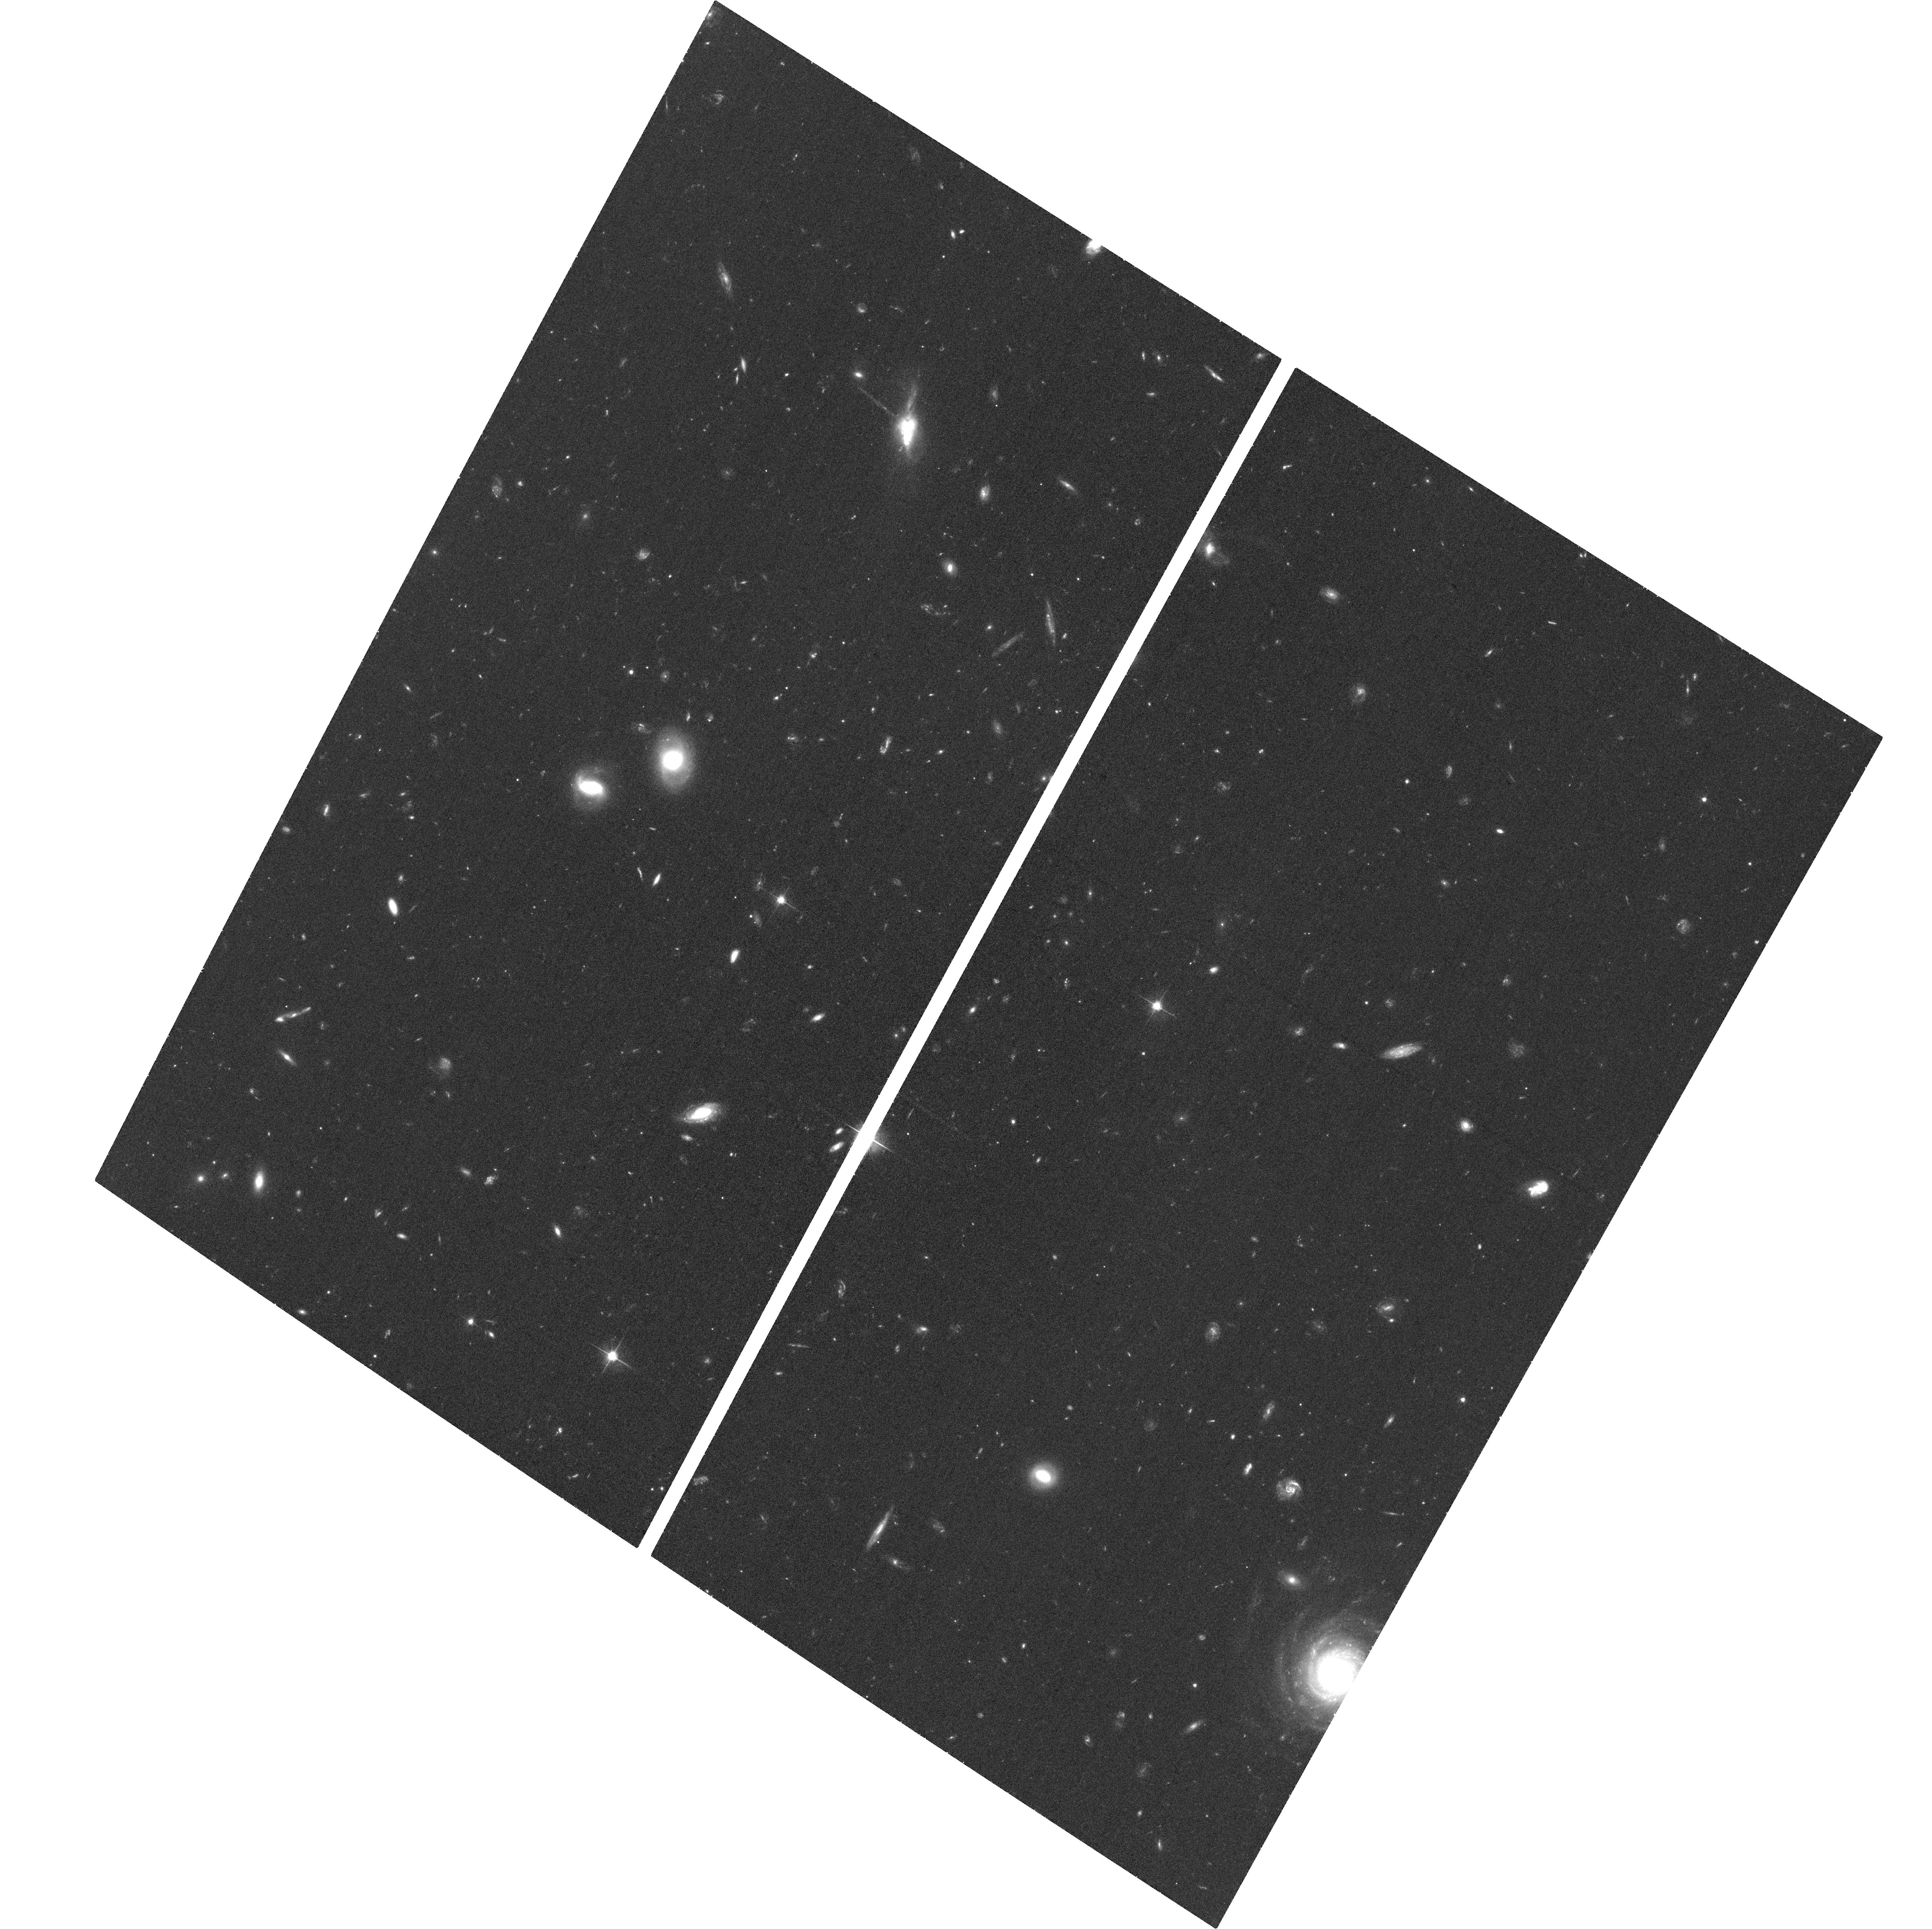
Target: J0132-0931
Instrument: ACS/WFC
Filter: F606W
Exposure: 37 min
Observation ID: hst_12555_01_acs_wfc_f606w_jbsz01

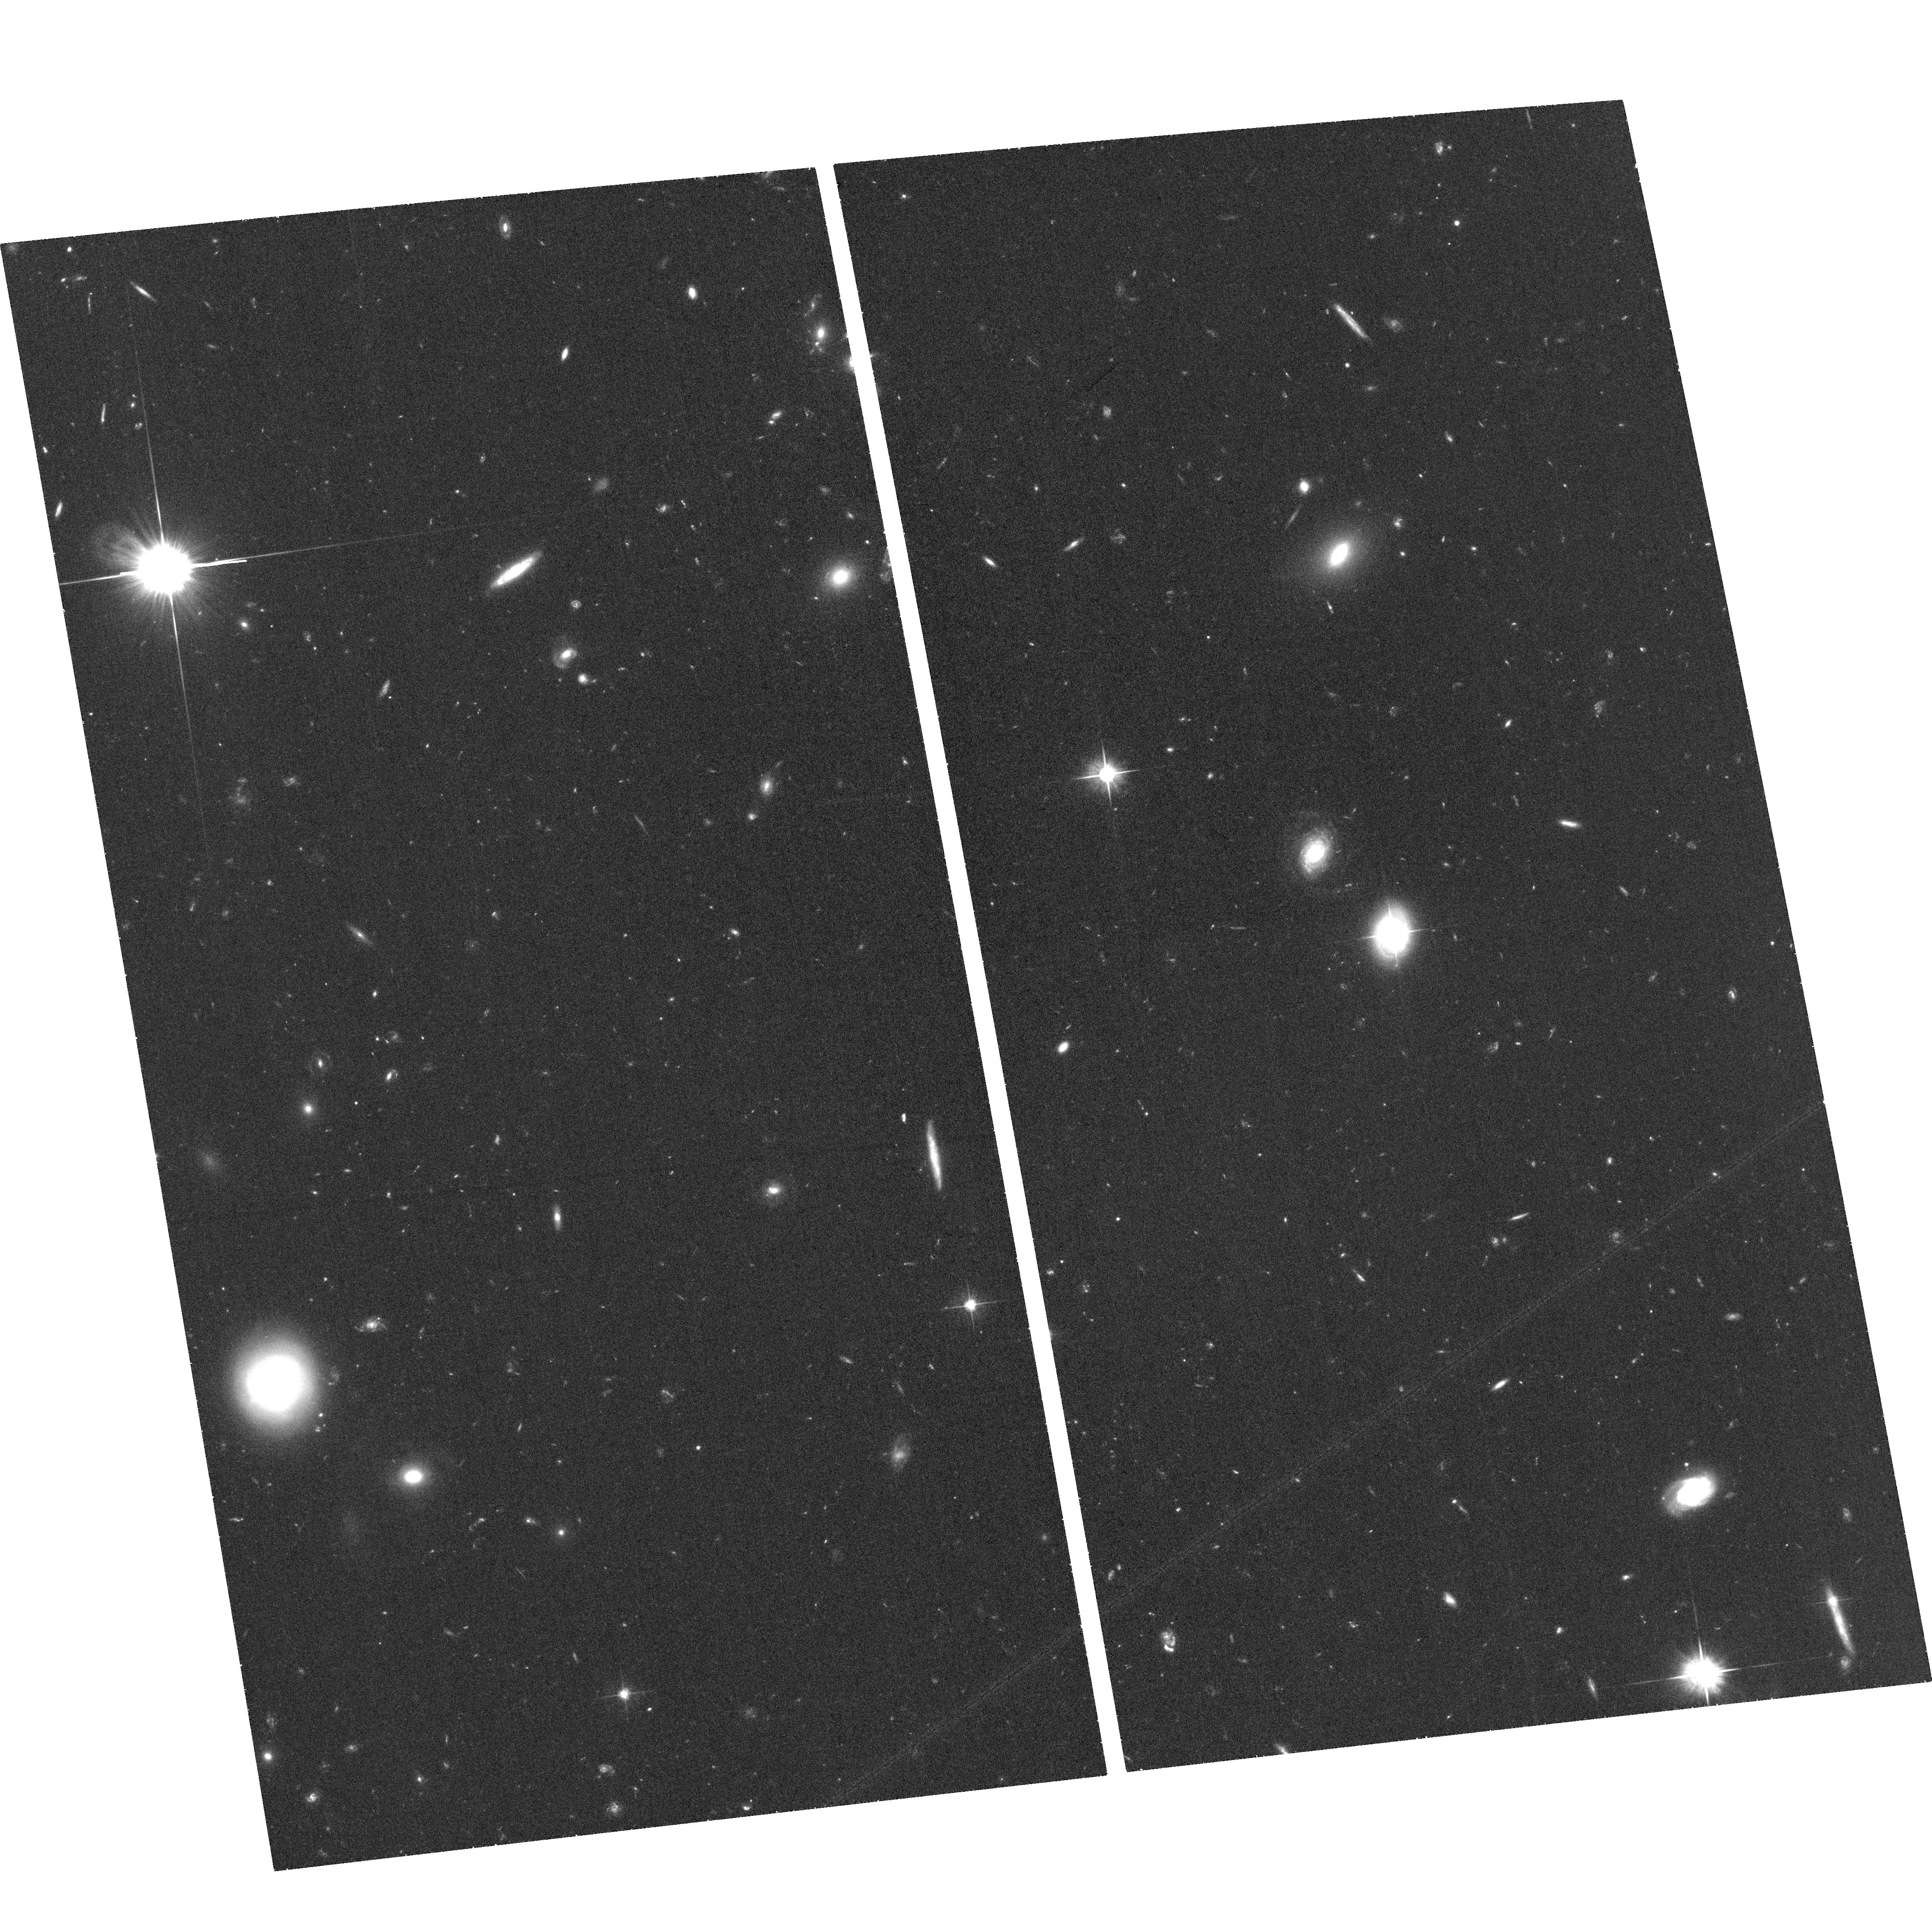
Target: J1211+3657
Instrument: ACS/WFC
Filter: F606W
Exposure: 38 min
Observation ID: hst_12555_05_acs_wfc_f606w_jbsz05

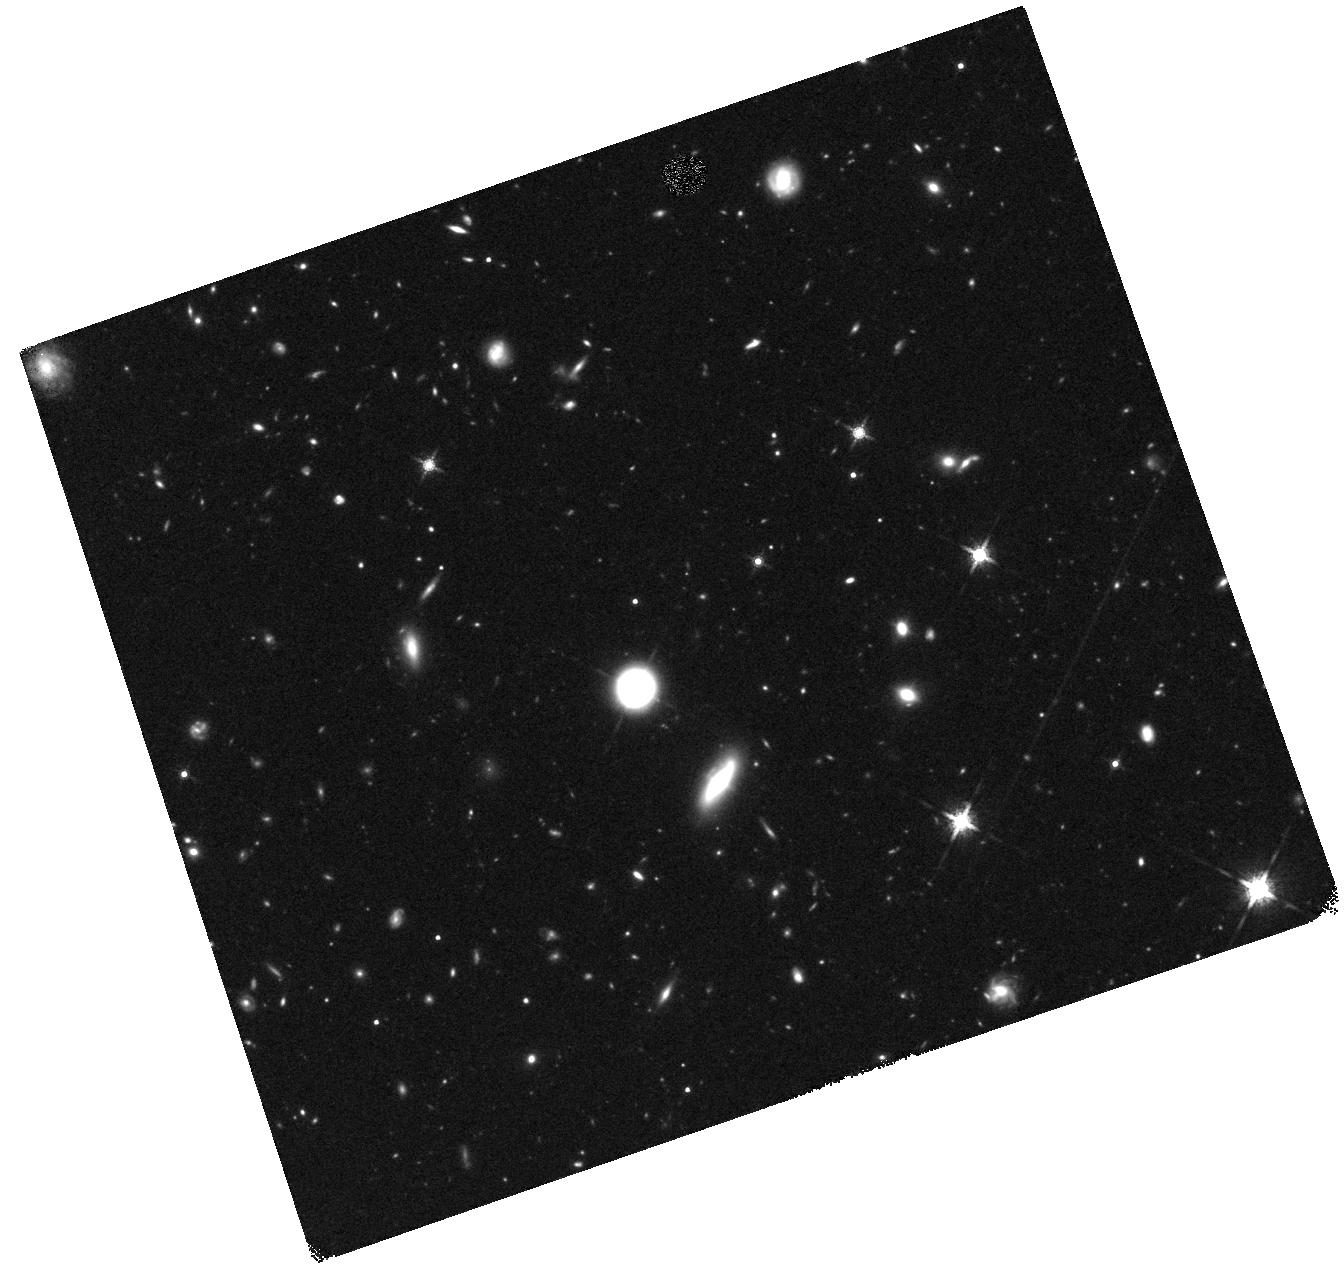
Target: J1605+5322
Instrument: WFC3/IR
Filter: F160W
Exposure: 47 min
Observation ID: hst_12555_a7_wfc3_ir_f160w_ibsza7

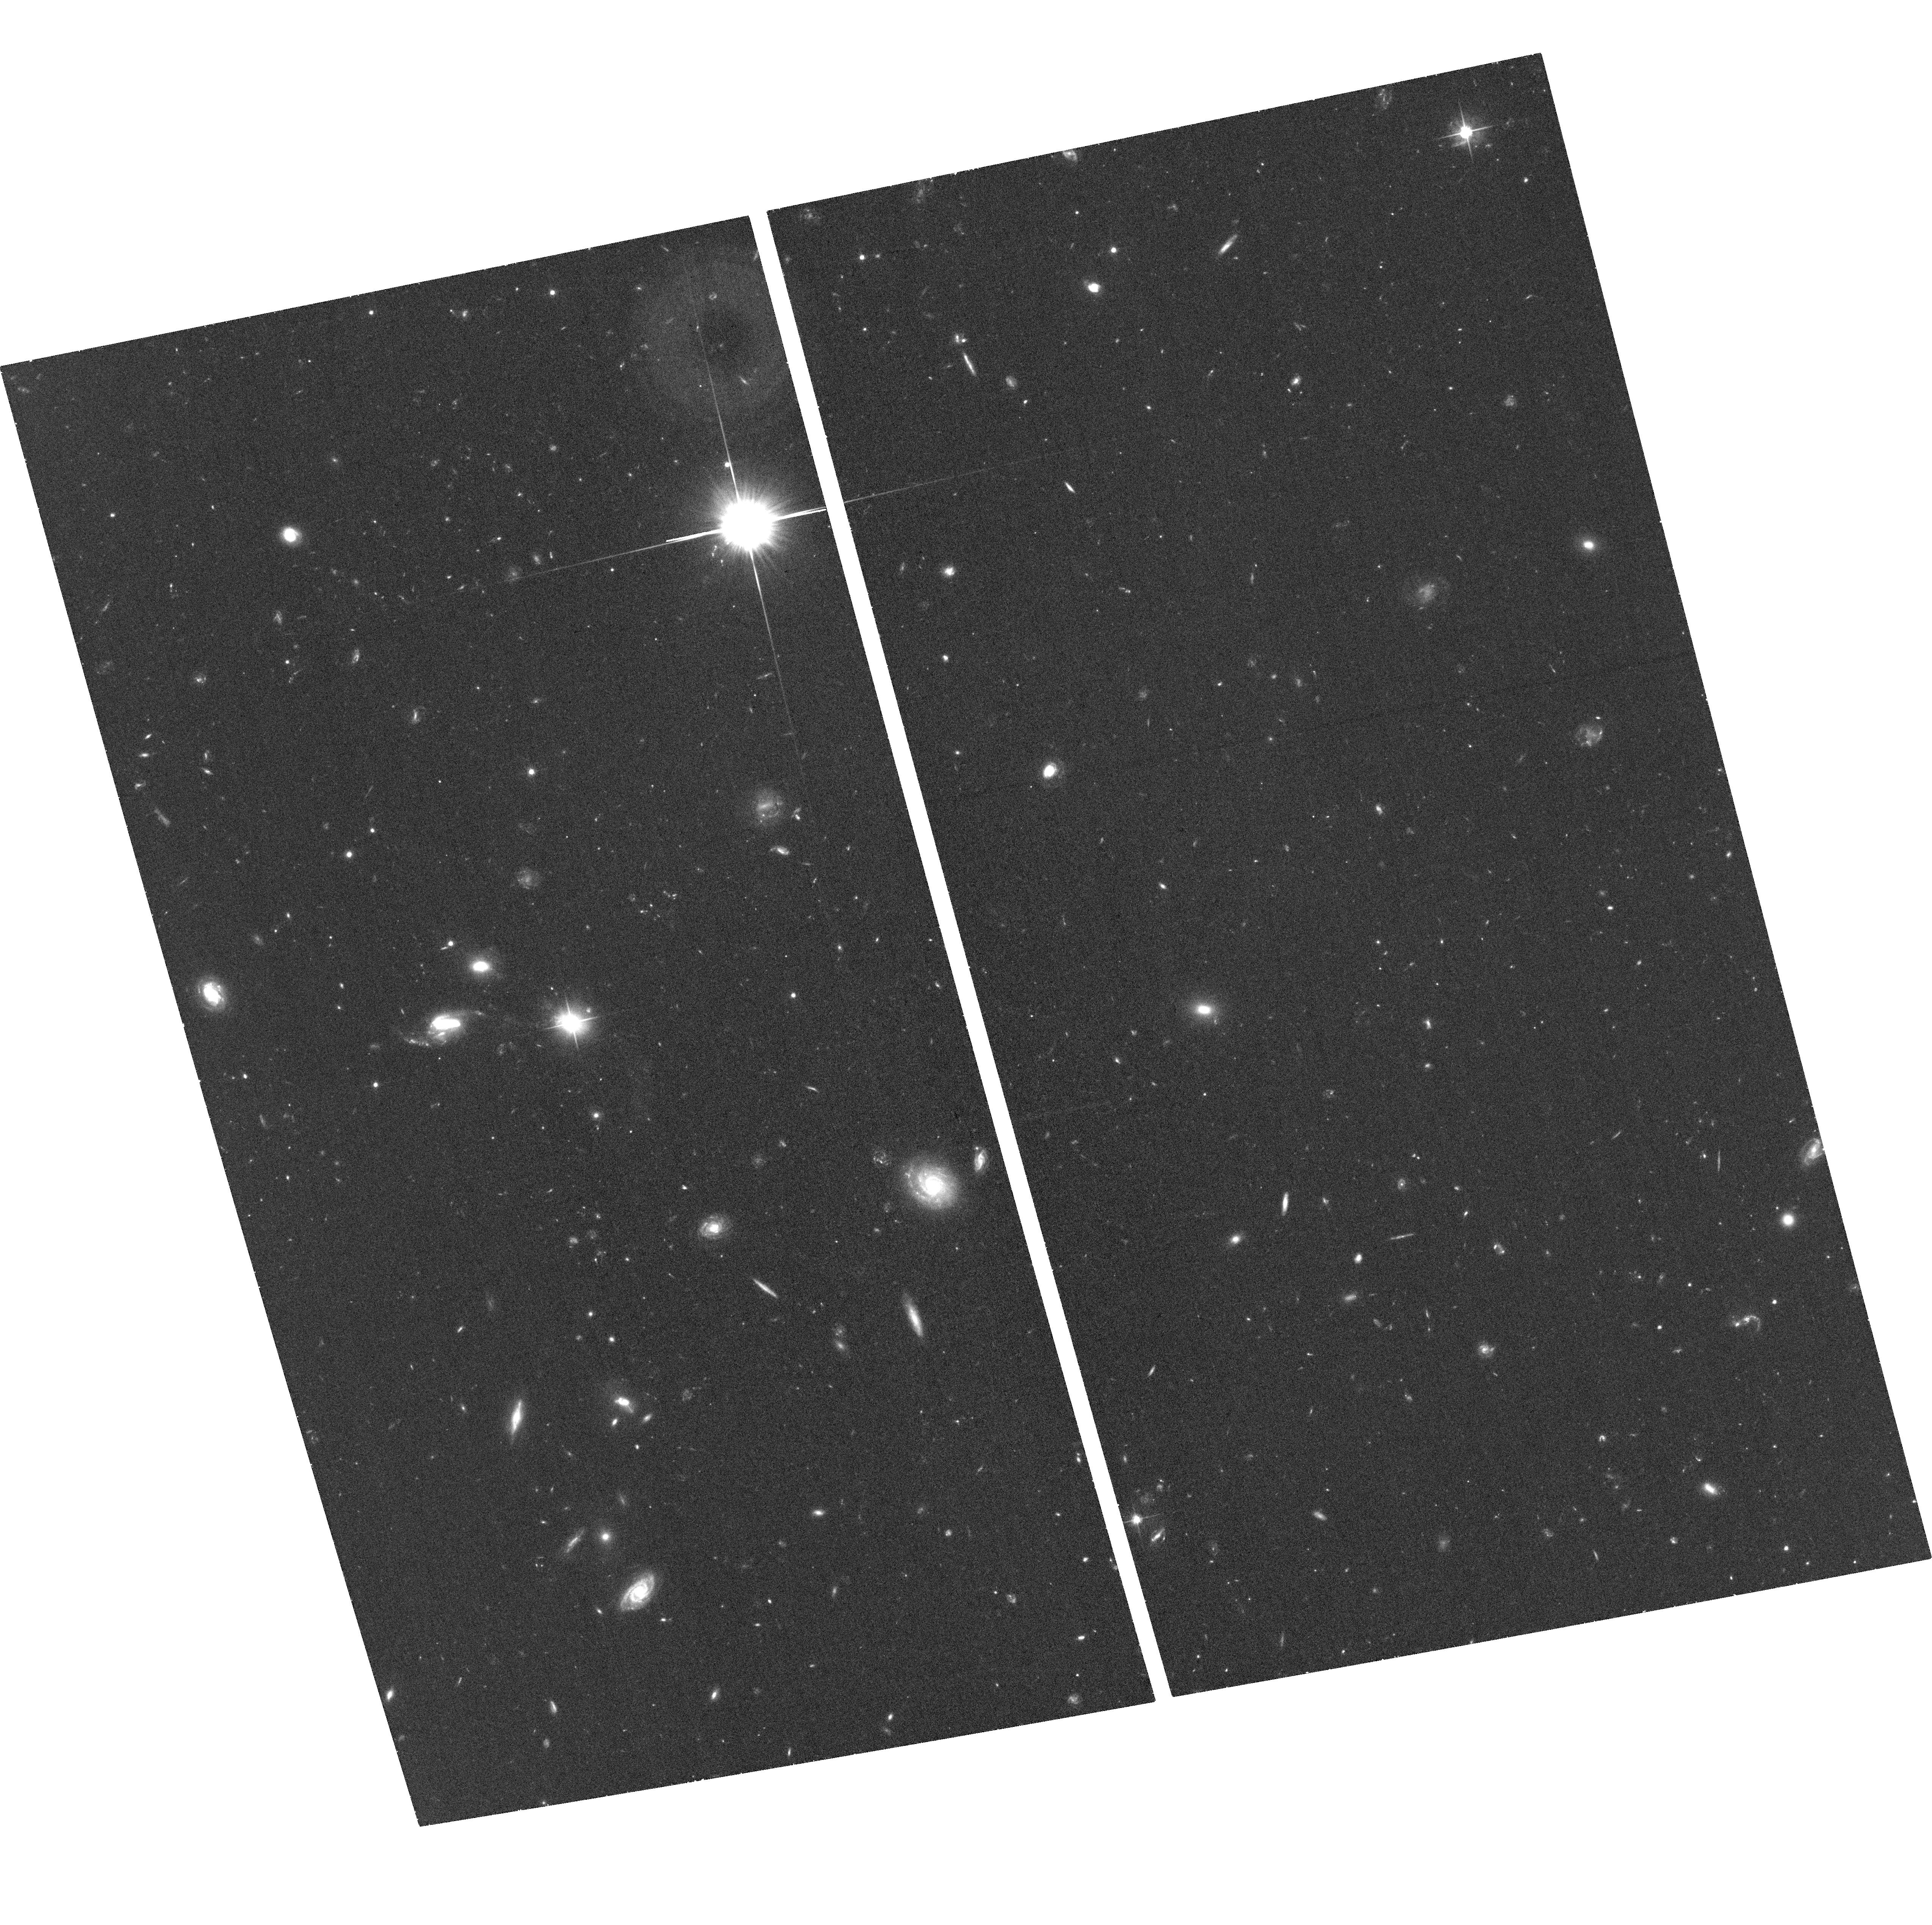
Target: J0834+4914
Instrument: ACS/WFC
Filter: F606W
Exposure: 39 min
Observation ID: hst_12555_02_acs_wfc_f606w_jbsz02

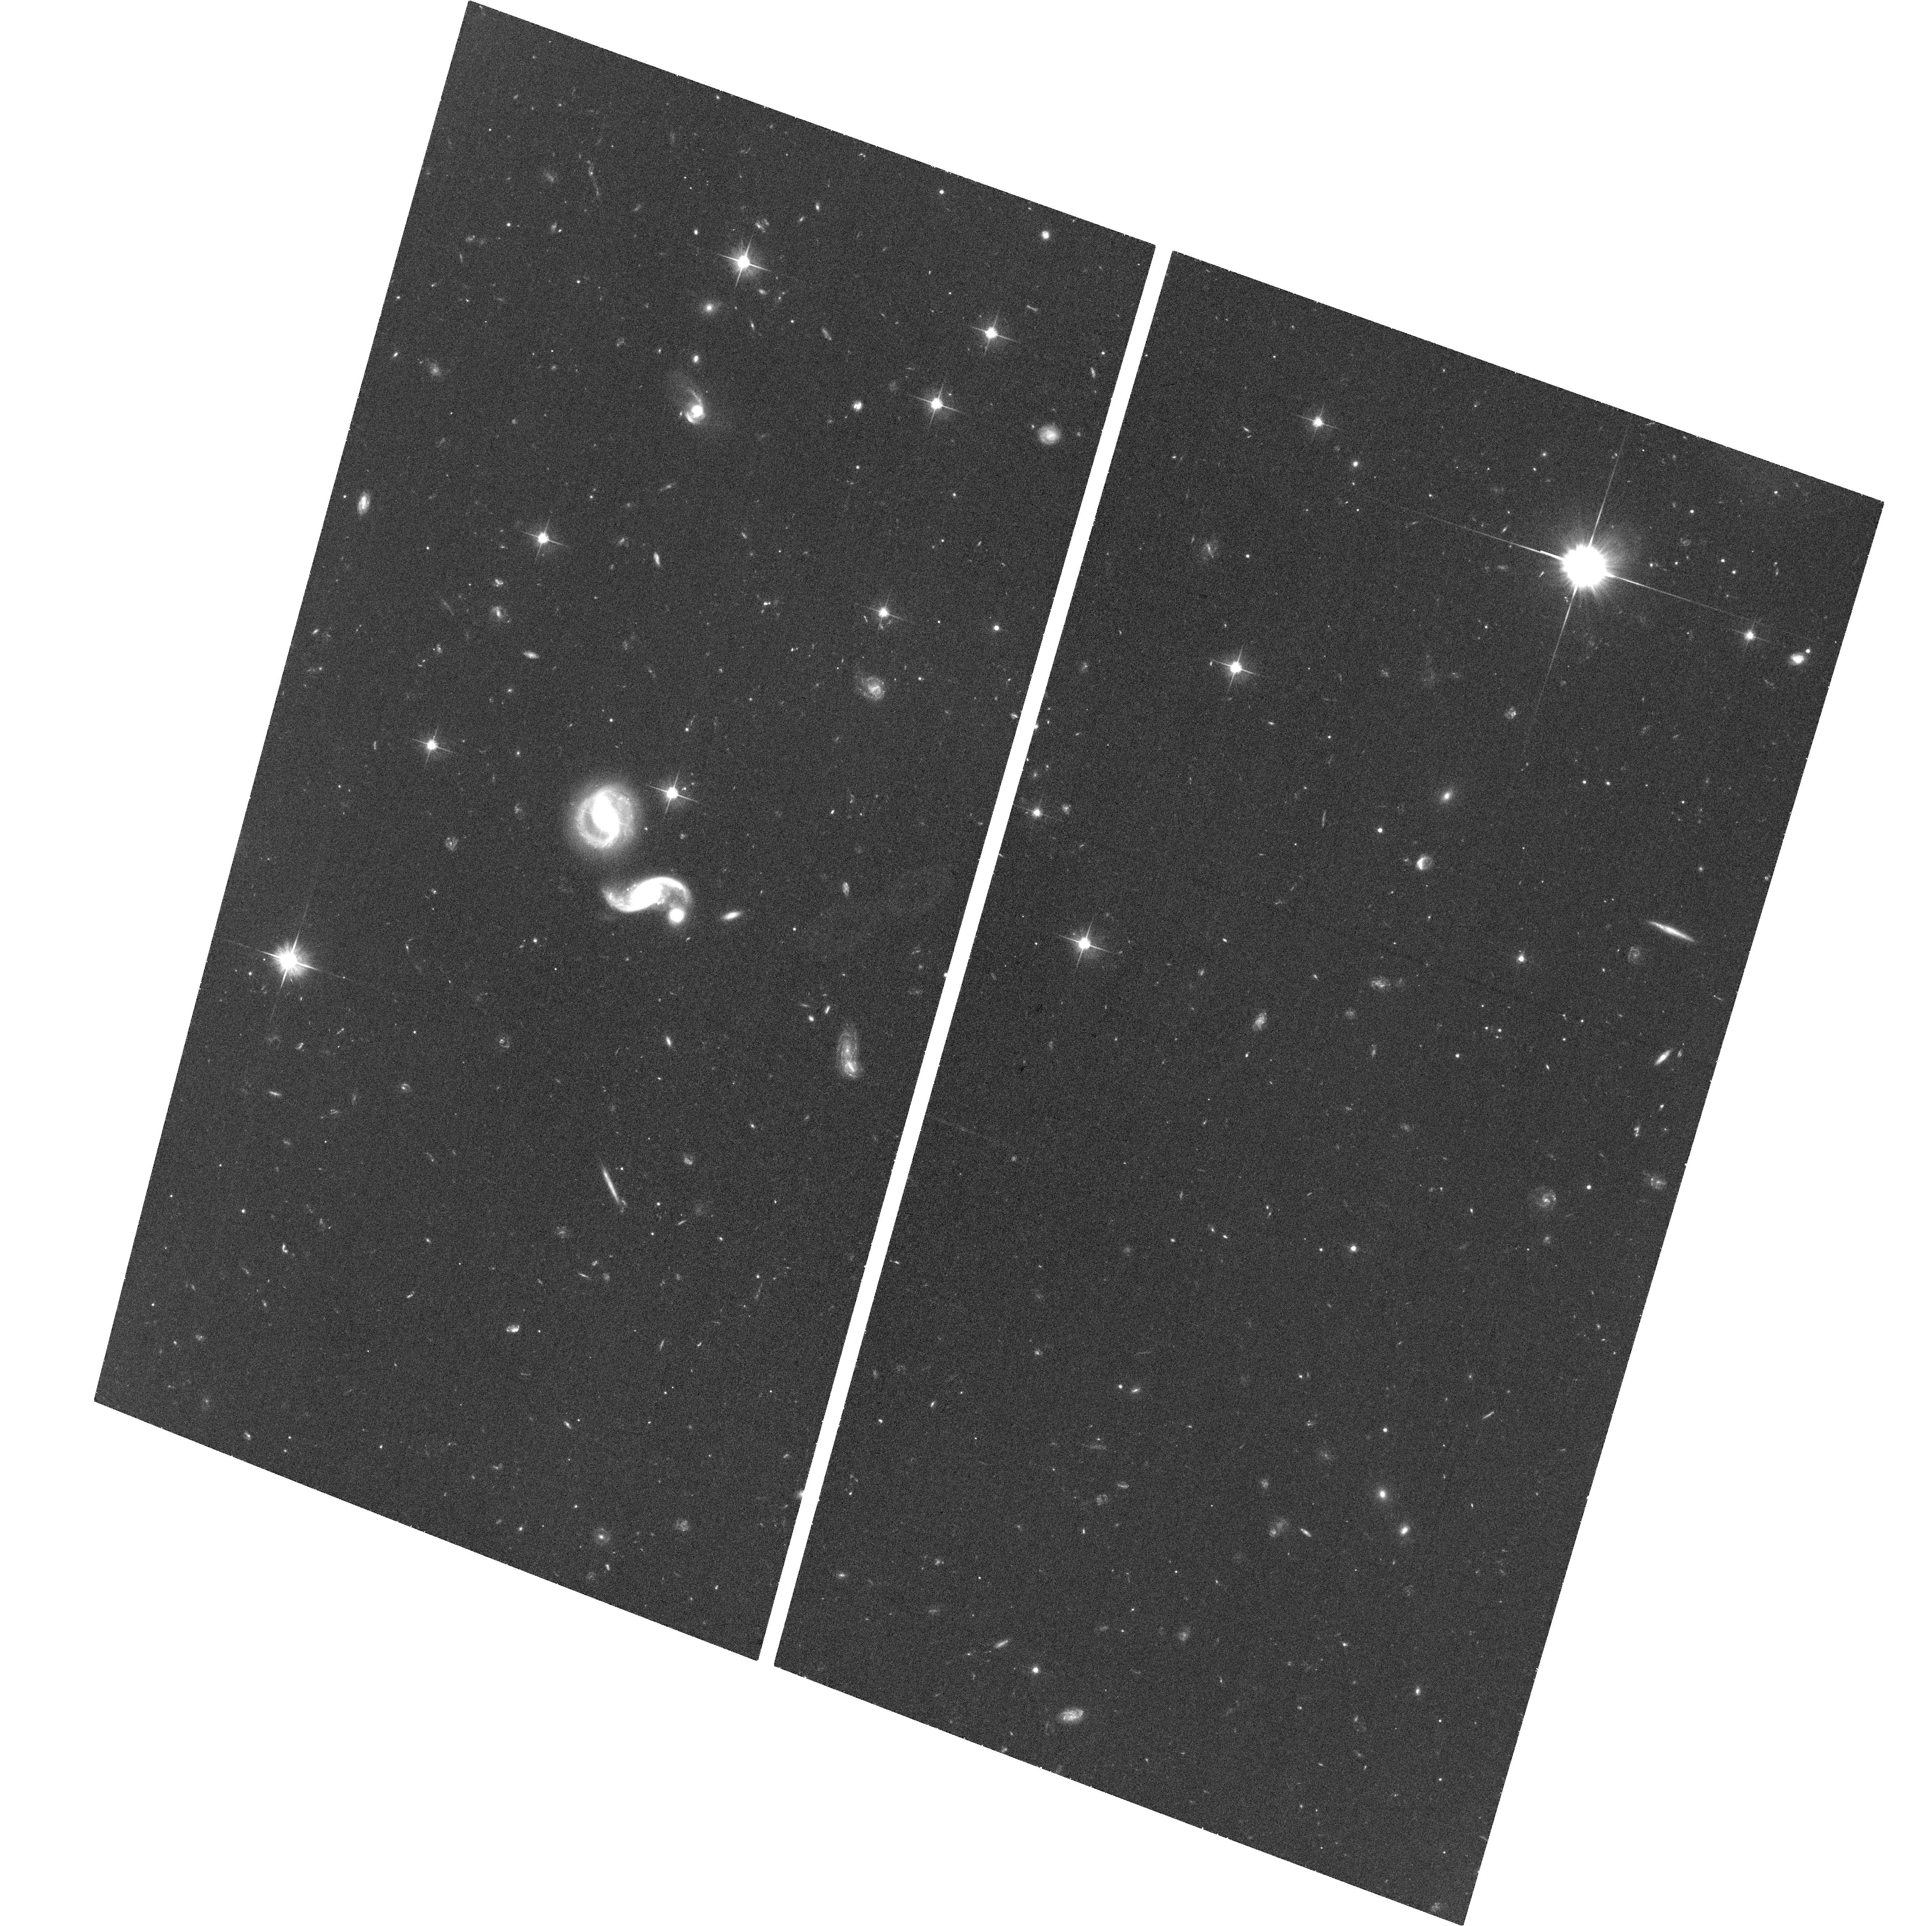
Target: J2130-0703
Instrument: ACS/WFC
Filter: F606W
Exposure: 37 min
Observation ID: hst_12555_10_acs_wfc_f606w_jbsz10

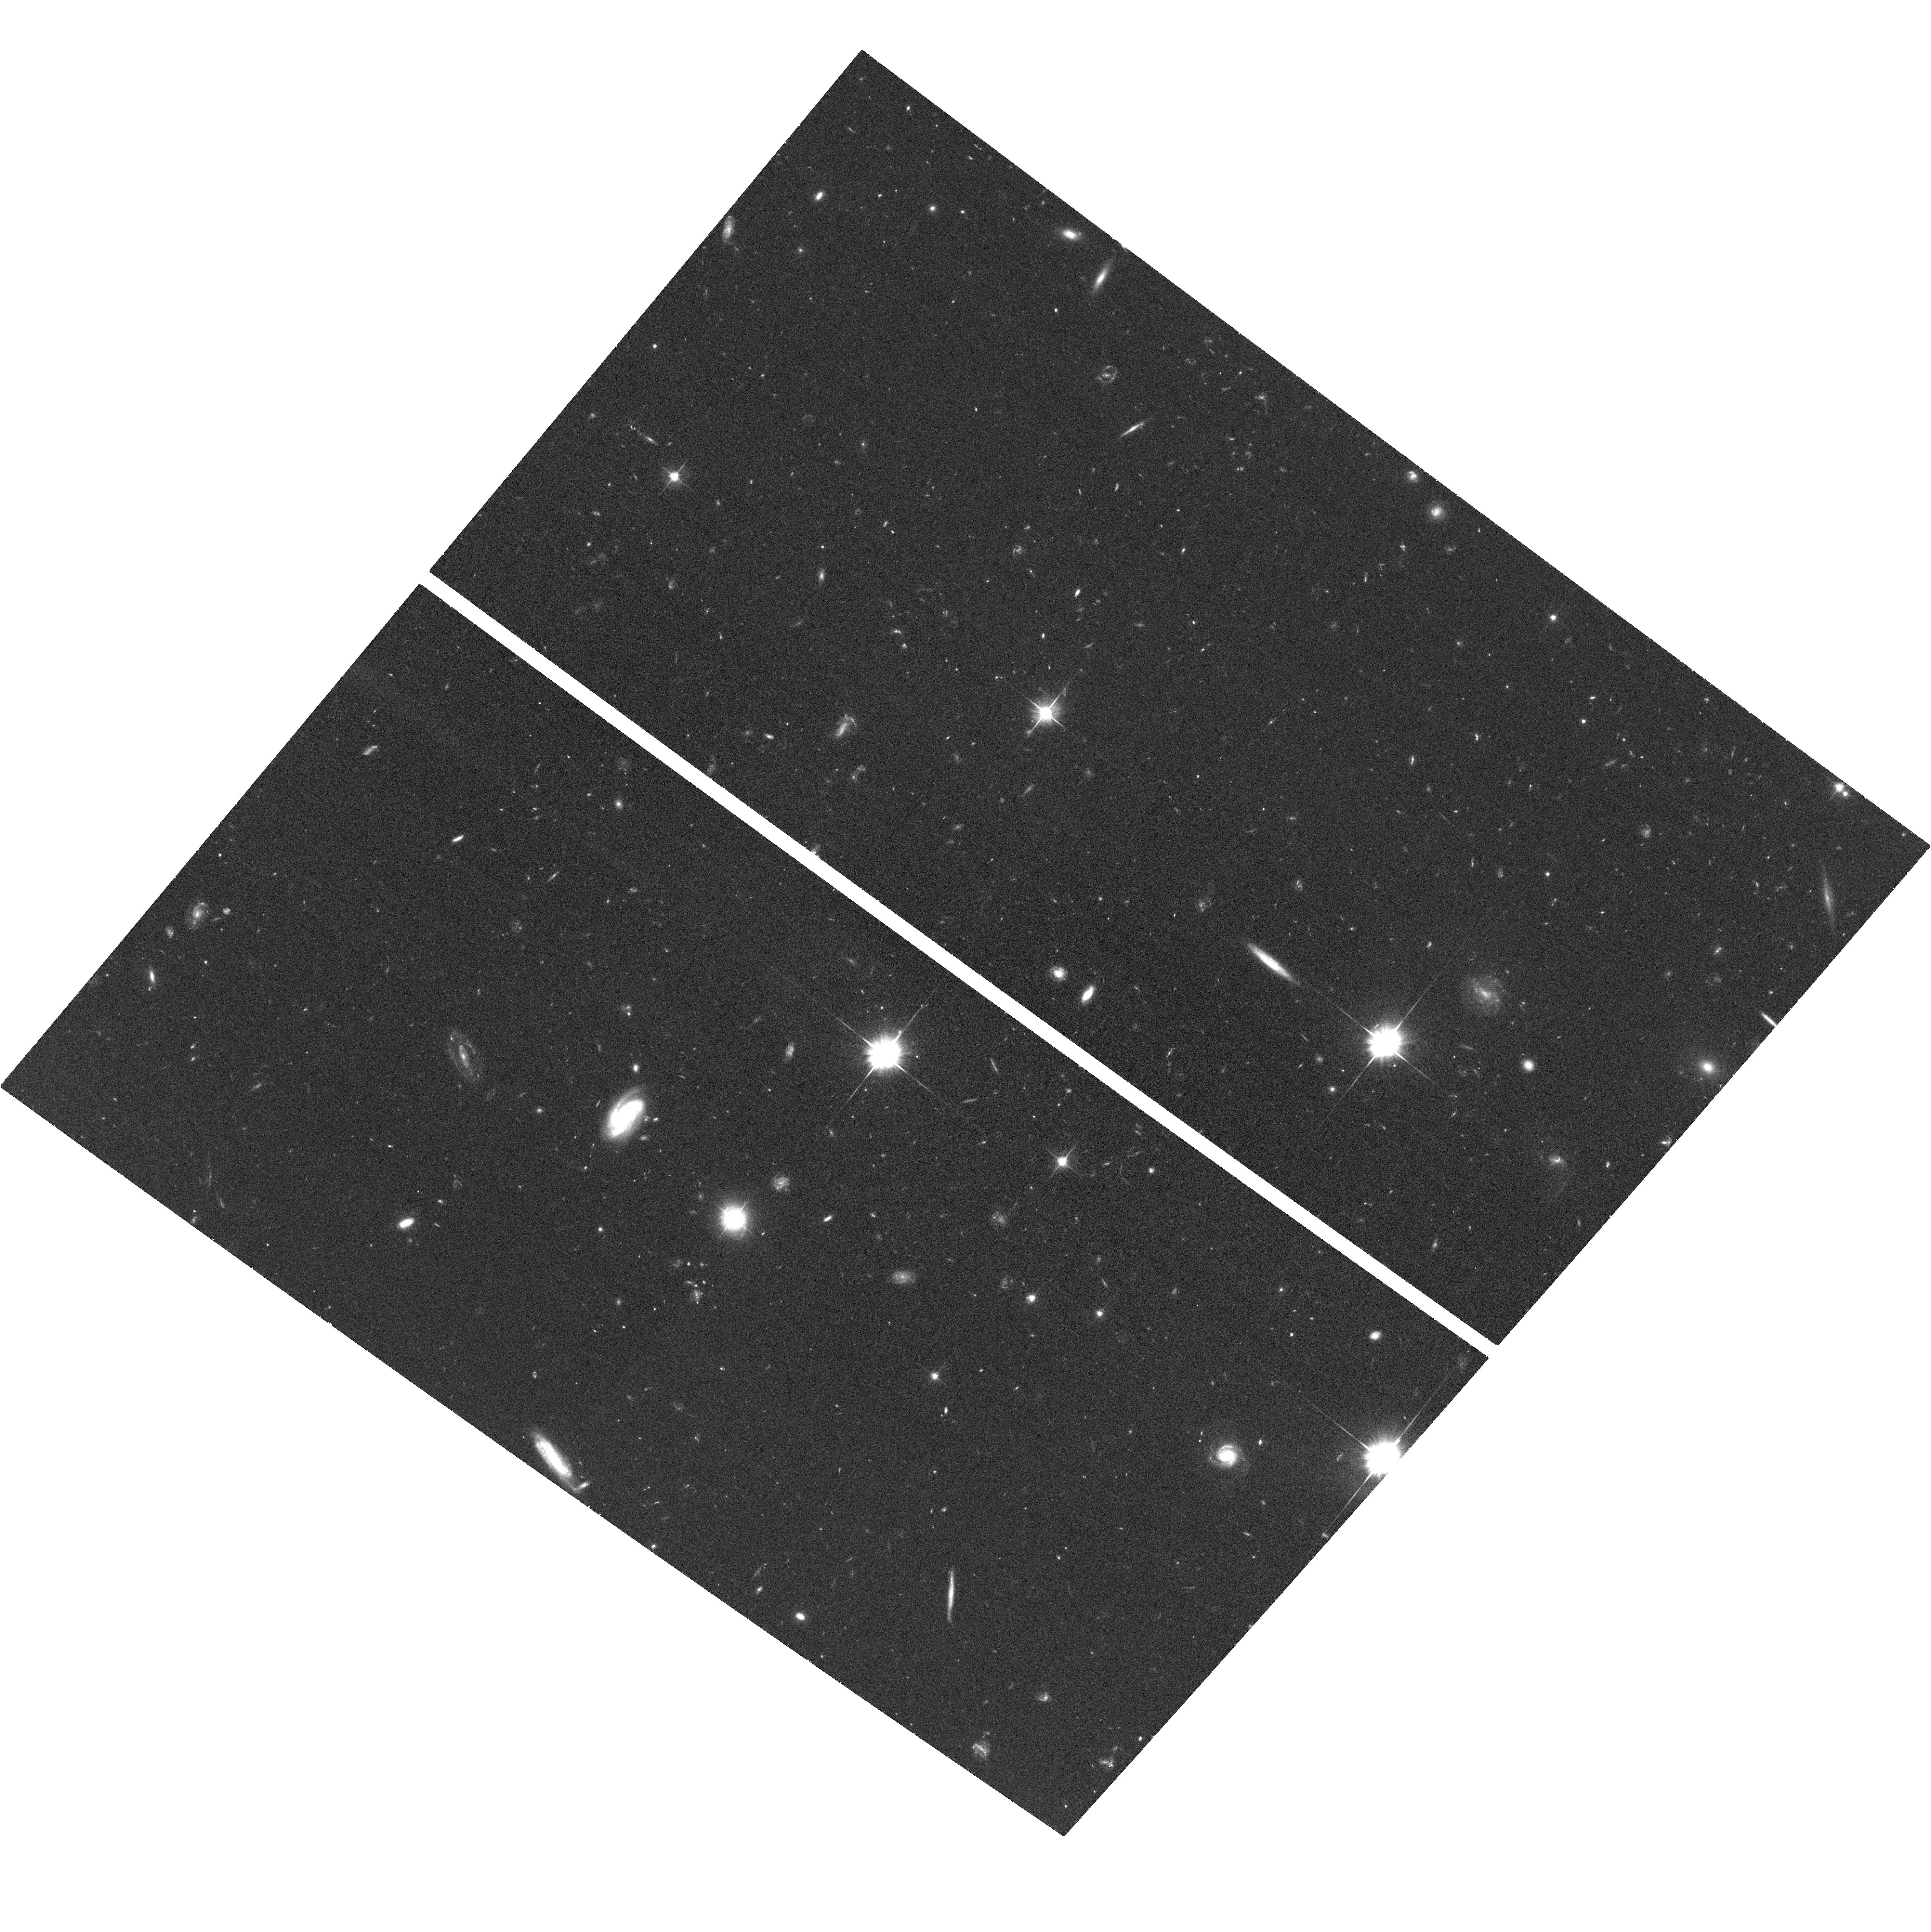
Target: J1024+5556
Instrument: ACS/WFC
Filter: F606W
Exposure: 41 min
Observation ID: hst_12555_04_acs_wfc_f606w_jbsz04

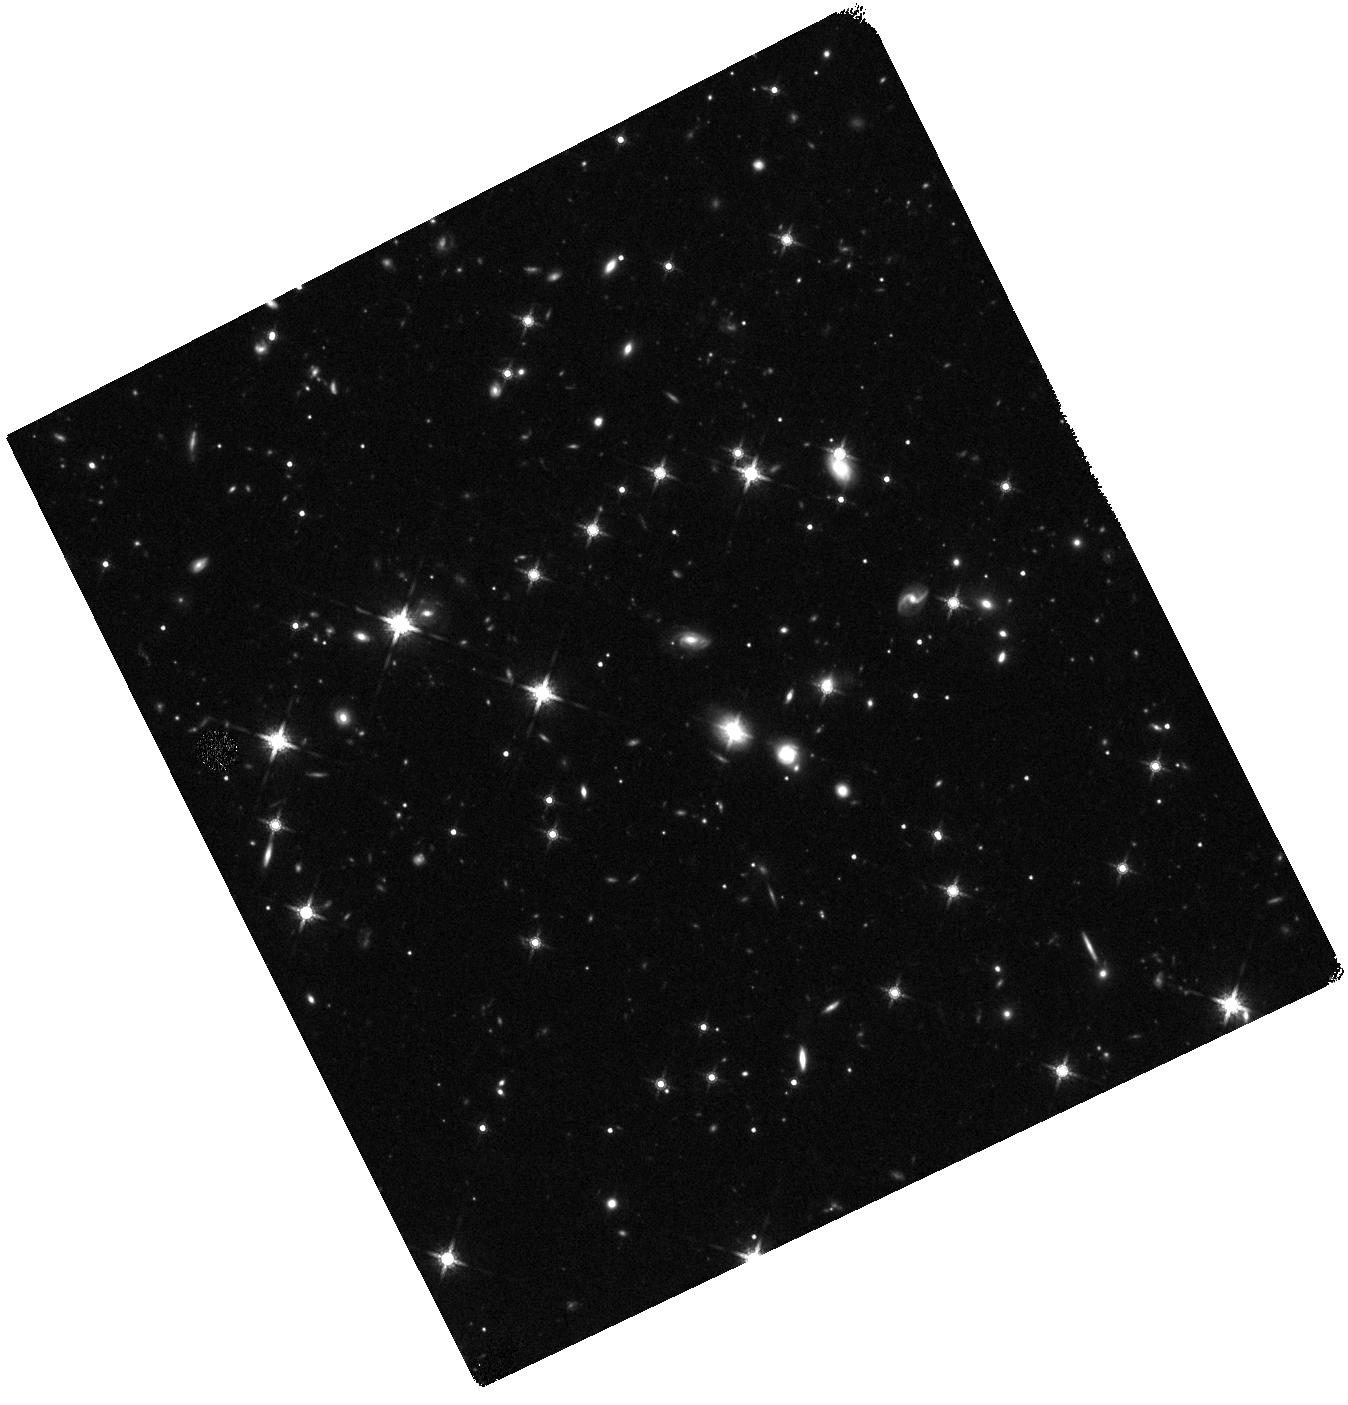
Target: J2049-0012
Instrument: WFC3/IR
Filter: F160W
Exposure: 44 min
Observation ID: hst_12555_a9_wfc3_ir_f160w_ibsza9

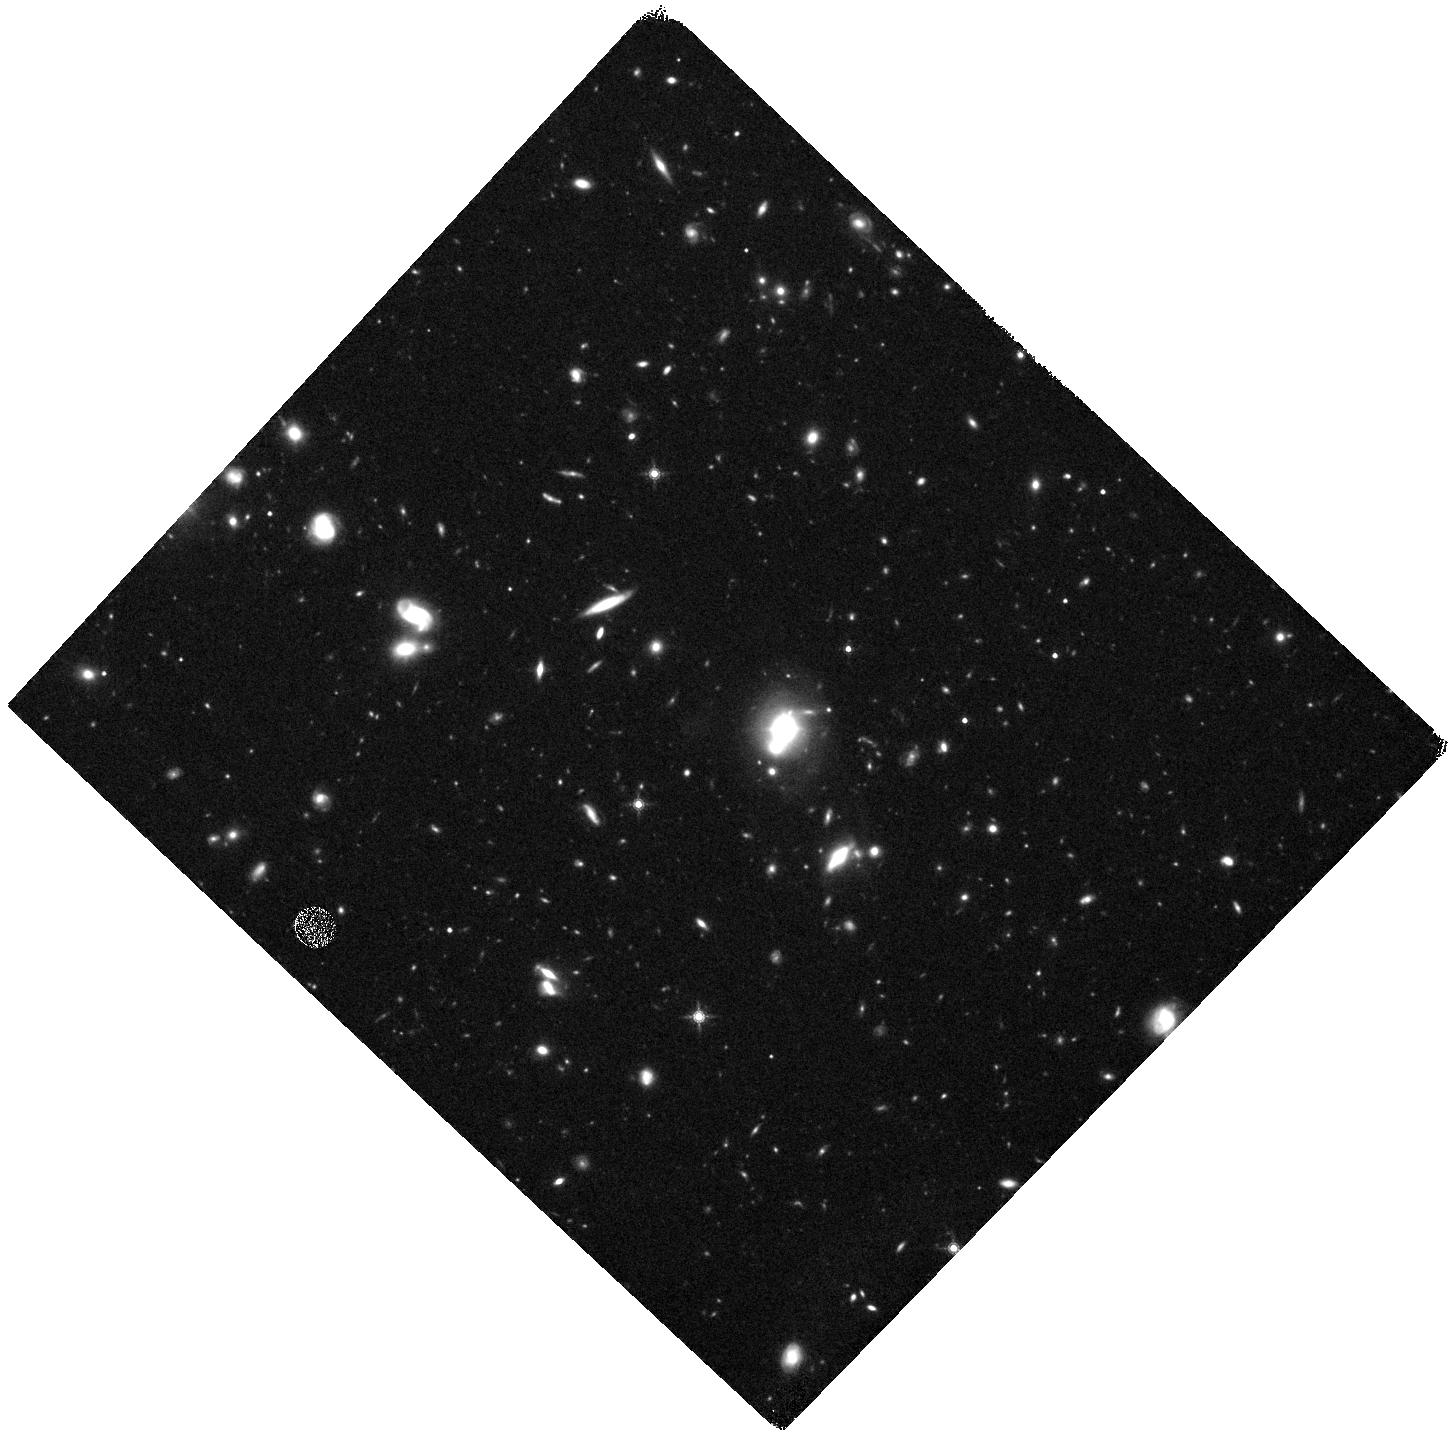
Target: J1041-0002
Instrument: WFC3/IR
Filter: F160W
Exposure: 44 min
Observation ID: hst_12555_a8_wfc3_ir_f160w_ibsza8

On the Triggering of Quasars During First Passage (PI: Prochaska, Jason X.)

Merger induced quasar (QSO) activity is commonly invoked as a principal mechanism responsible for the growth of central super-massive black holes (SMBHs) and concurrent evolution of their host galaxies. Despite the apparent successes of such models in reproducing global populations and distributions, fundamental questions surrounding the fueling of SMBHs remain untested. In particular, theoretical treatments predict that the the evolution of the BHs during a merger is determined by their host galaxy's bulge component. We will test this observationally by imaging 10 early-stage merging pairs of galaxies where one galaxy is in a quasar phase and the other is not. By selecting a sample of merging galaxies after first close passage but before final coalescence, we may study the early stages of the merger and precisely determine the properties of the progenitors. This allows a unique 1-to-1 comparison of the QSO-host and companion galaxy that cannot be attained with any other sample. In this manner, we will establish whether quasar triggering is sensitive to the host galaxy morphology. Analysis of the morphologies and stellar masses will also equip us to tackle other key questions related to quasar evolution and triggering. The proposed imaging will constrain the stellar masses of each galaxy to characterize the merger mass ratios that trigger QSO activity. Lastly, comparisons of the SMBH to the host bulge mass, at this intermediate stage, will offer new insights into the path SMBHs take on their way to the Magorrian relation.